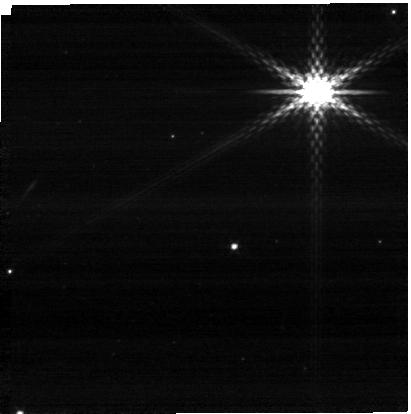
Target: SOUTH-NRCA3-05594593-6548425.2. Instrument: NIRCAM. Filter: F300M. Exposure: 2 min. Observation ID: jw01059-o006_t029_nircam_clear-f300m-sub400p

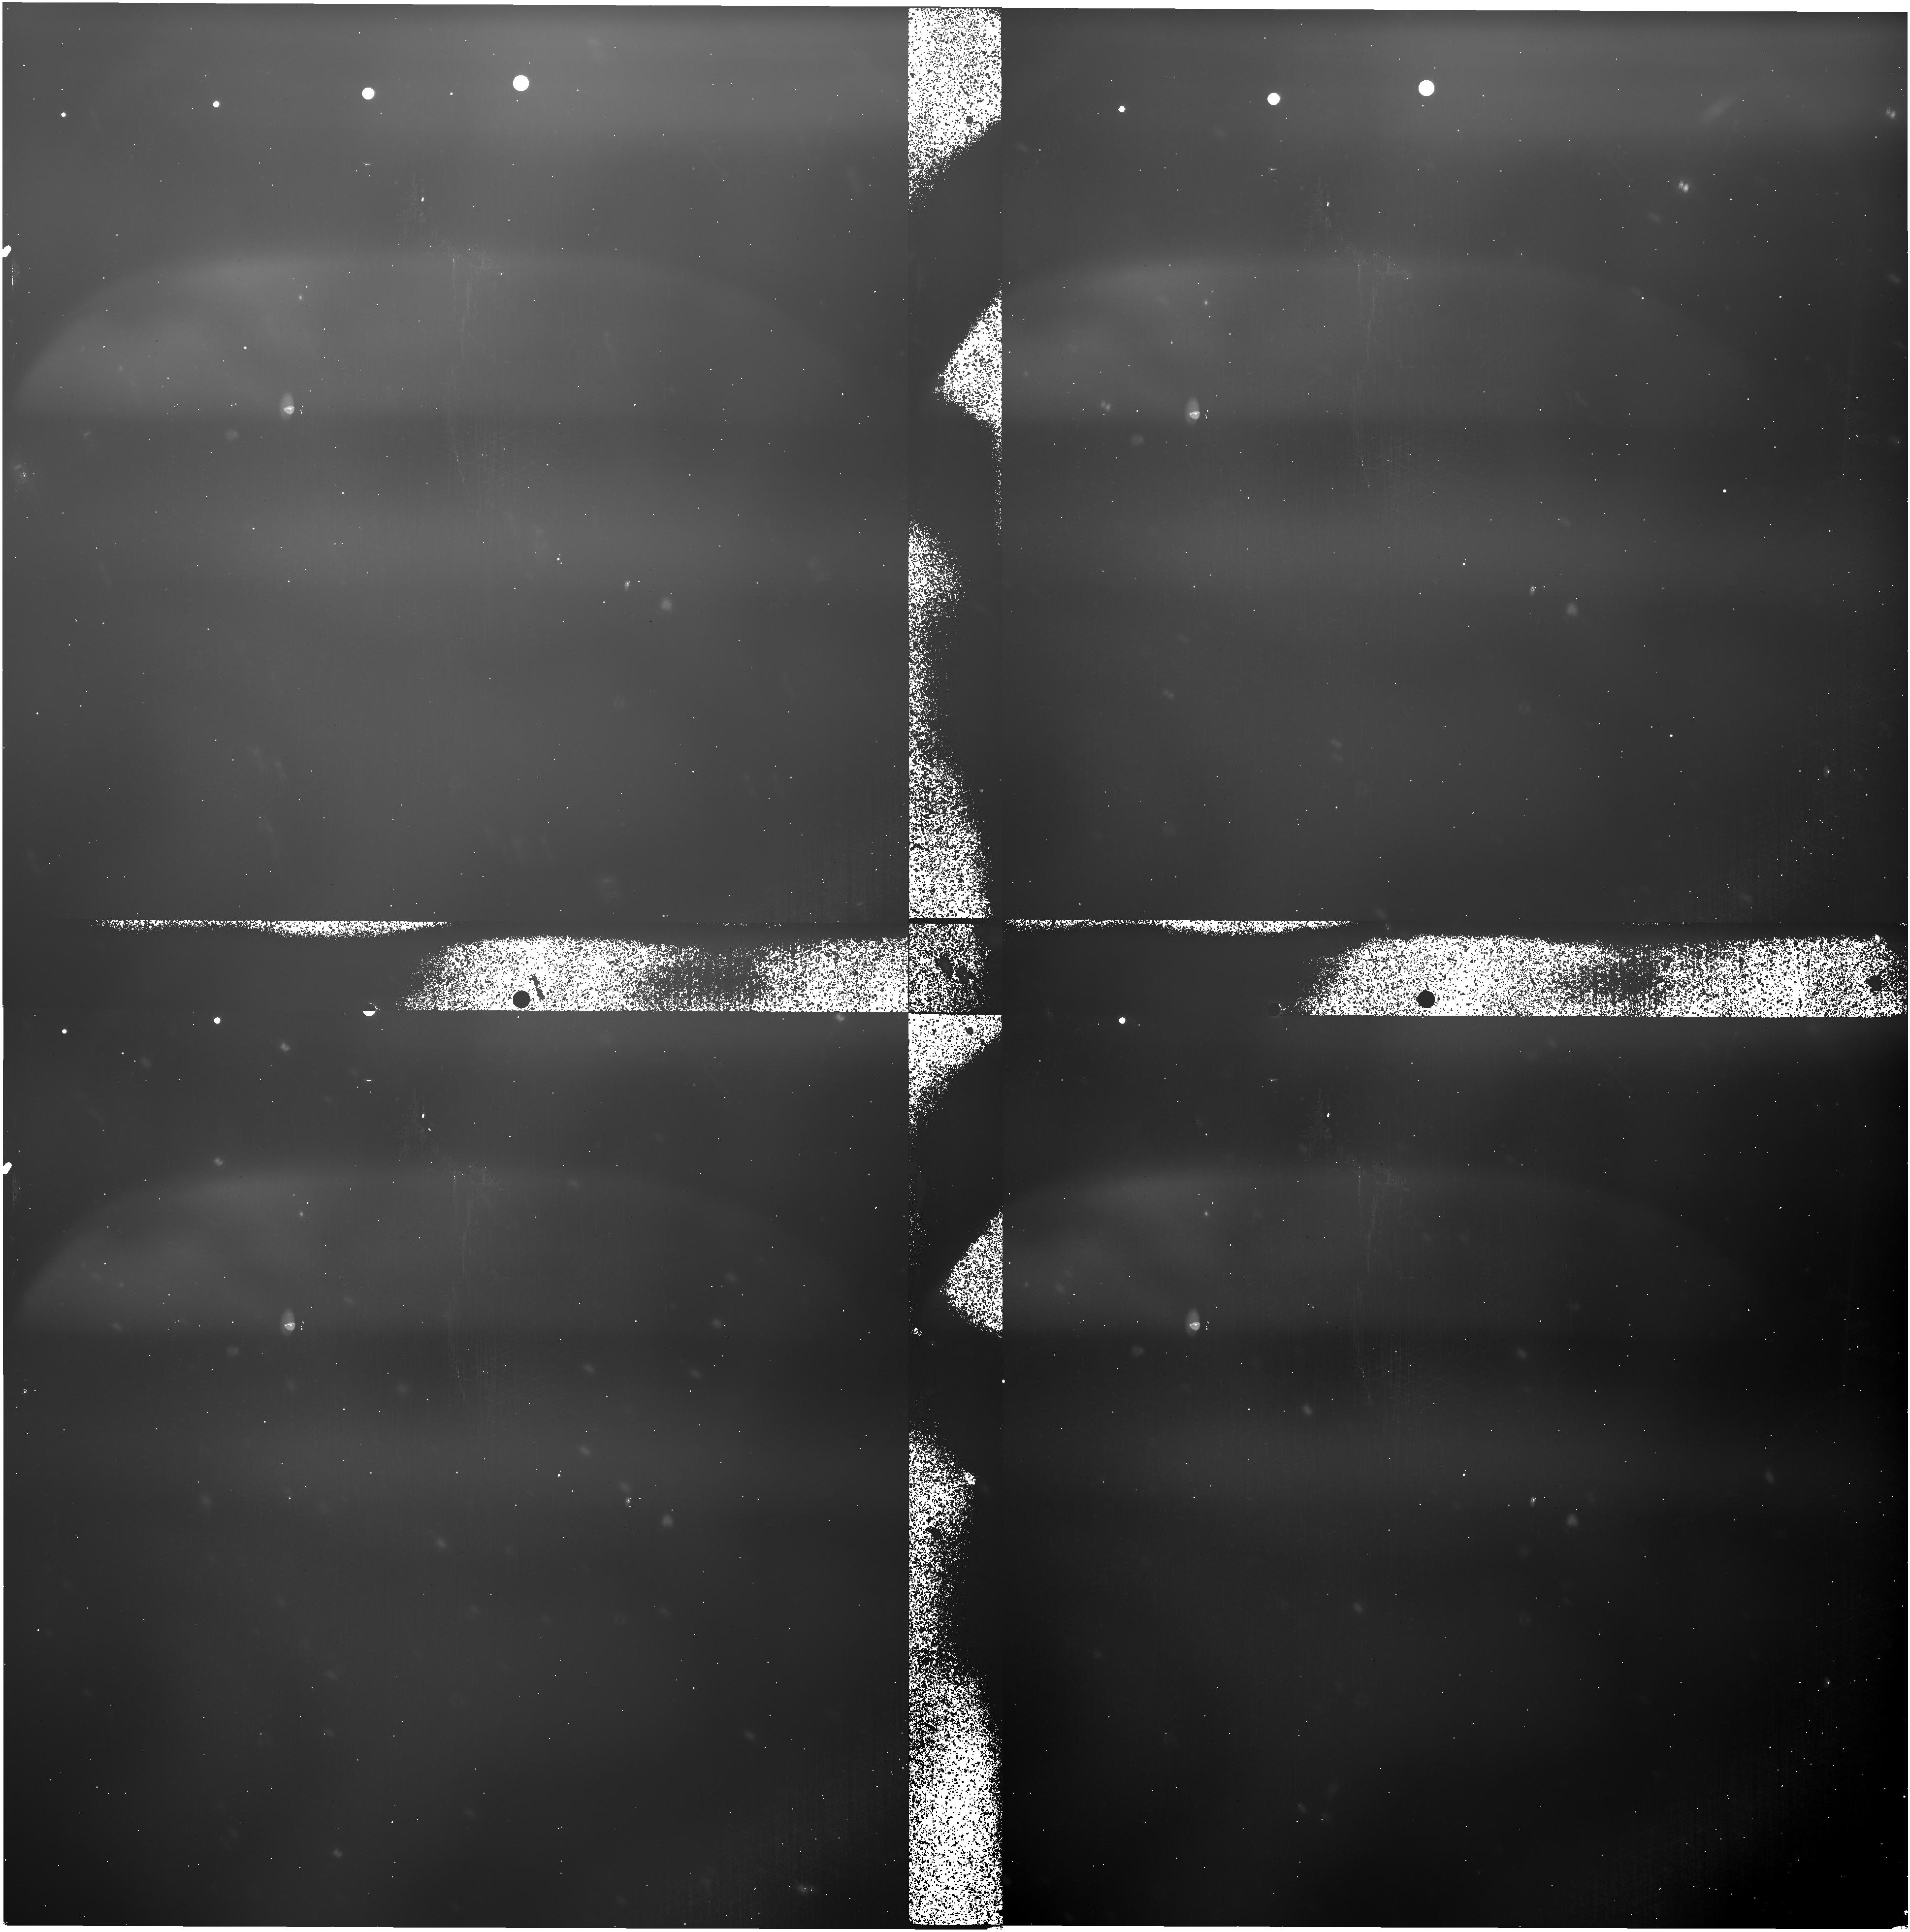
Target: ECLIPTIC-RA140. Instrument: NIRISS. Filter: F444W. Exposure: 30 min. Observation ID: jw01059-o121_t012_niriss_clearp-f444w

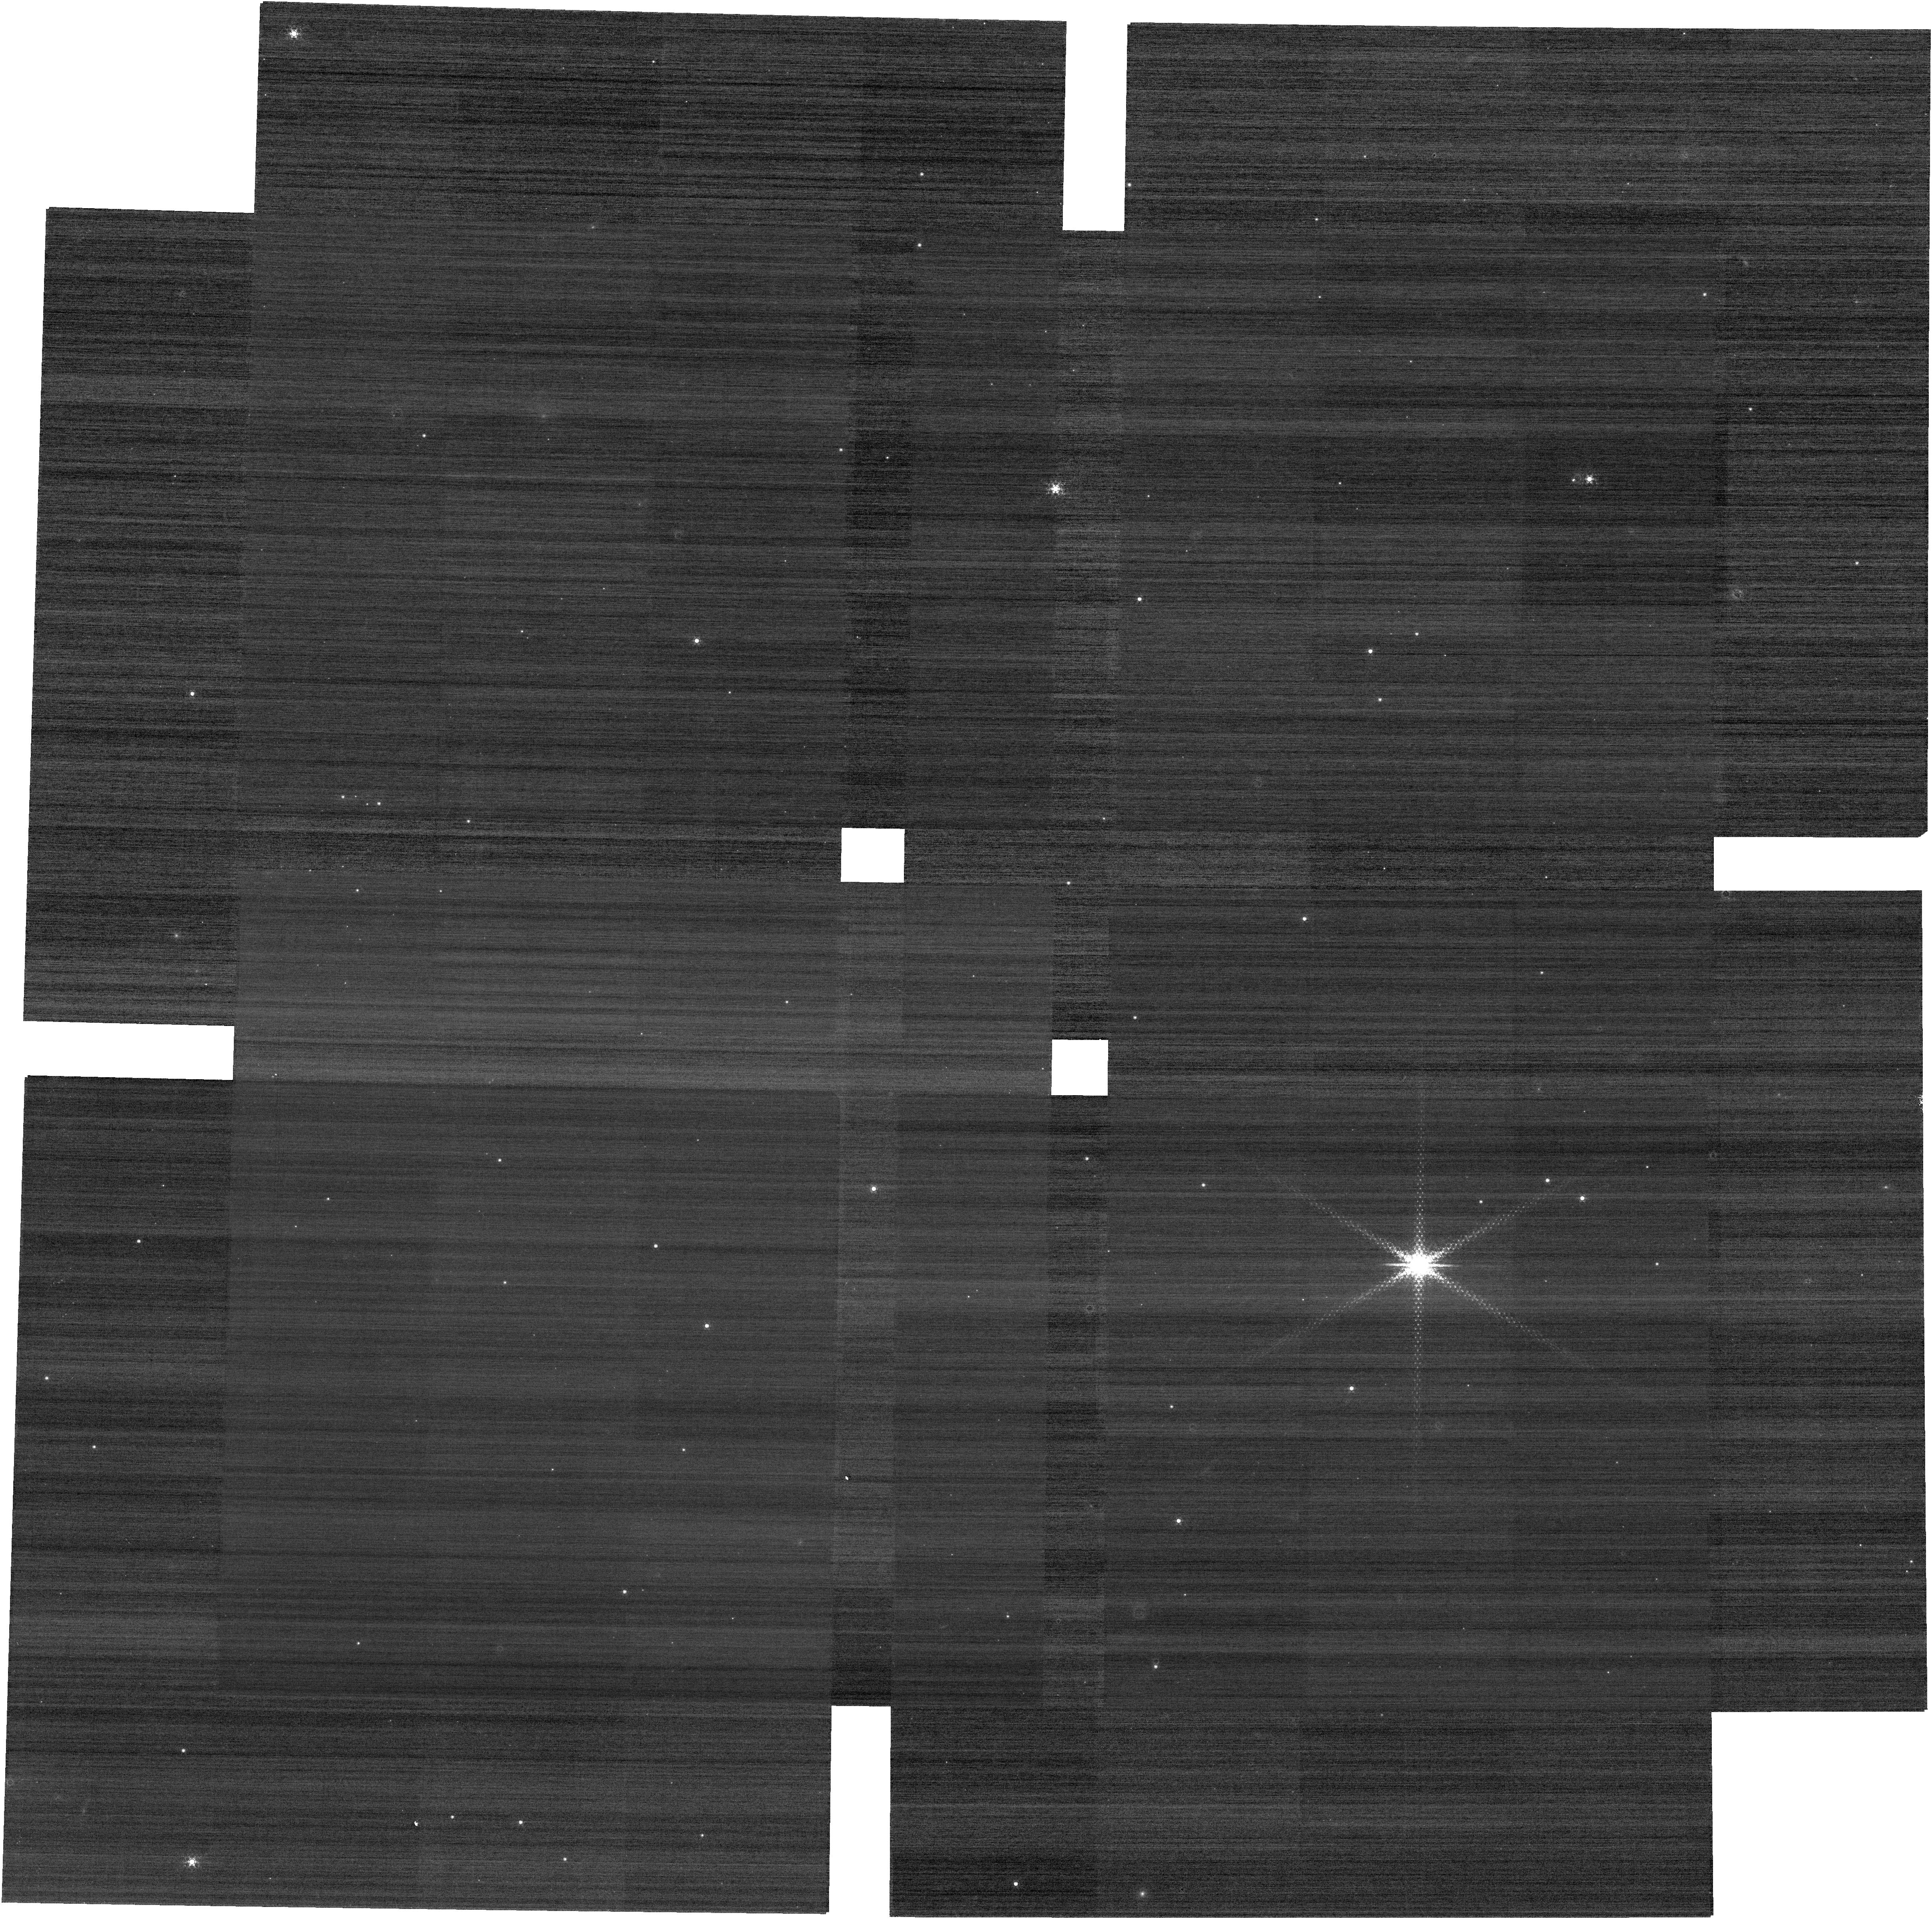
Target: SOUTH-NRCA3-05594593-6548425.2. Instrument: NIRCAM. Filter: F212N. Exposure: 14 min. Observation ID: jw01059-o004_t029_nircam_clear-f212n

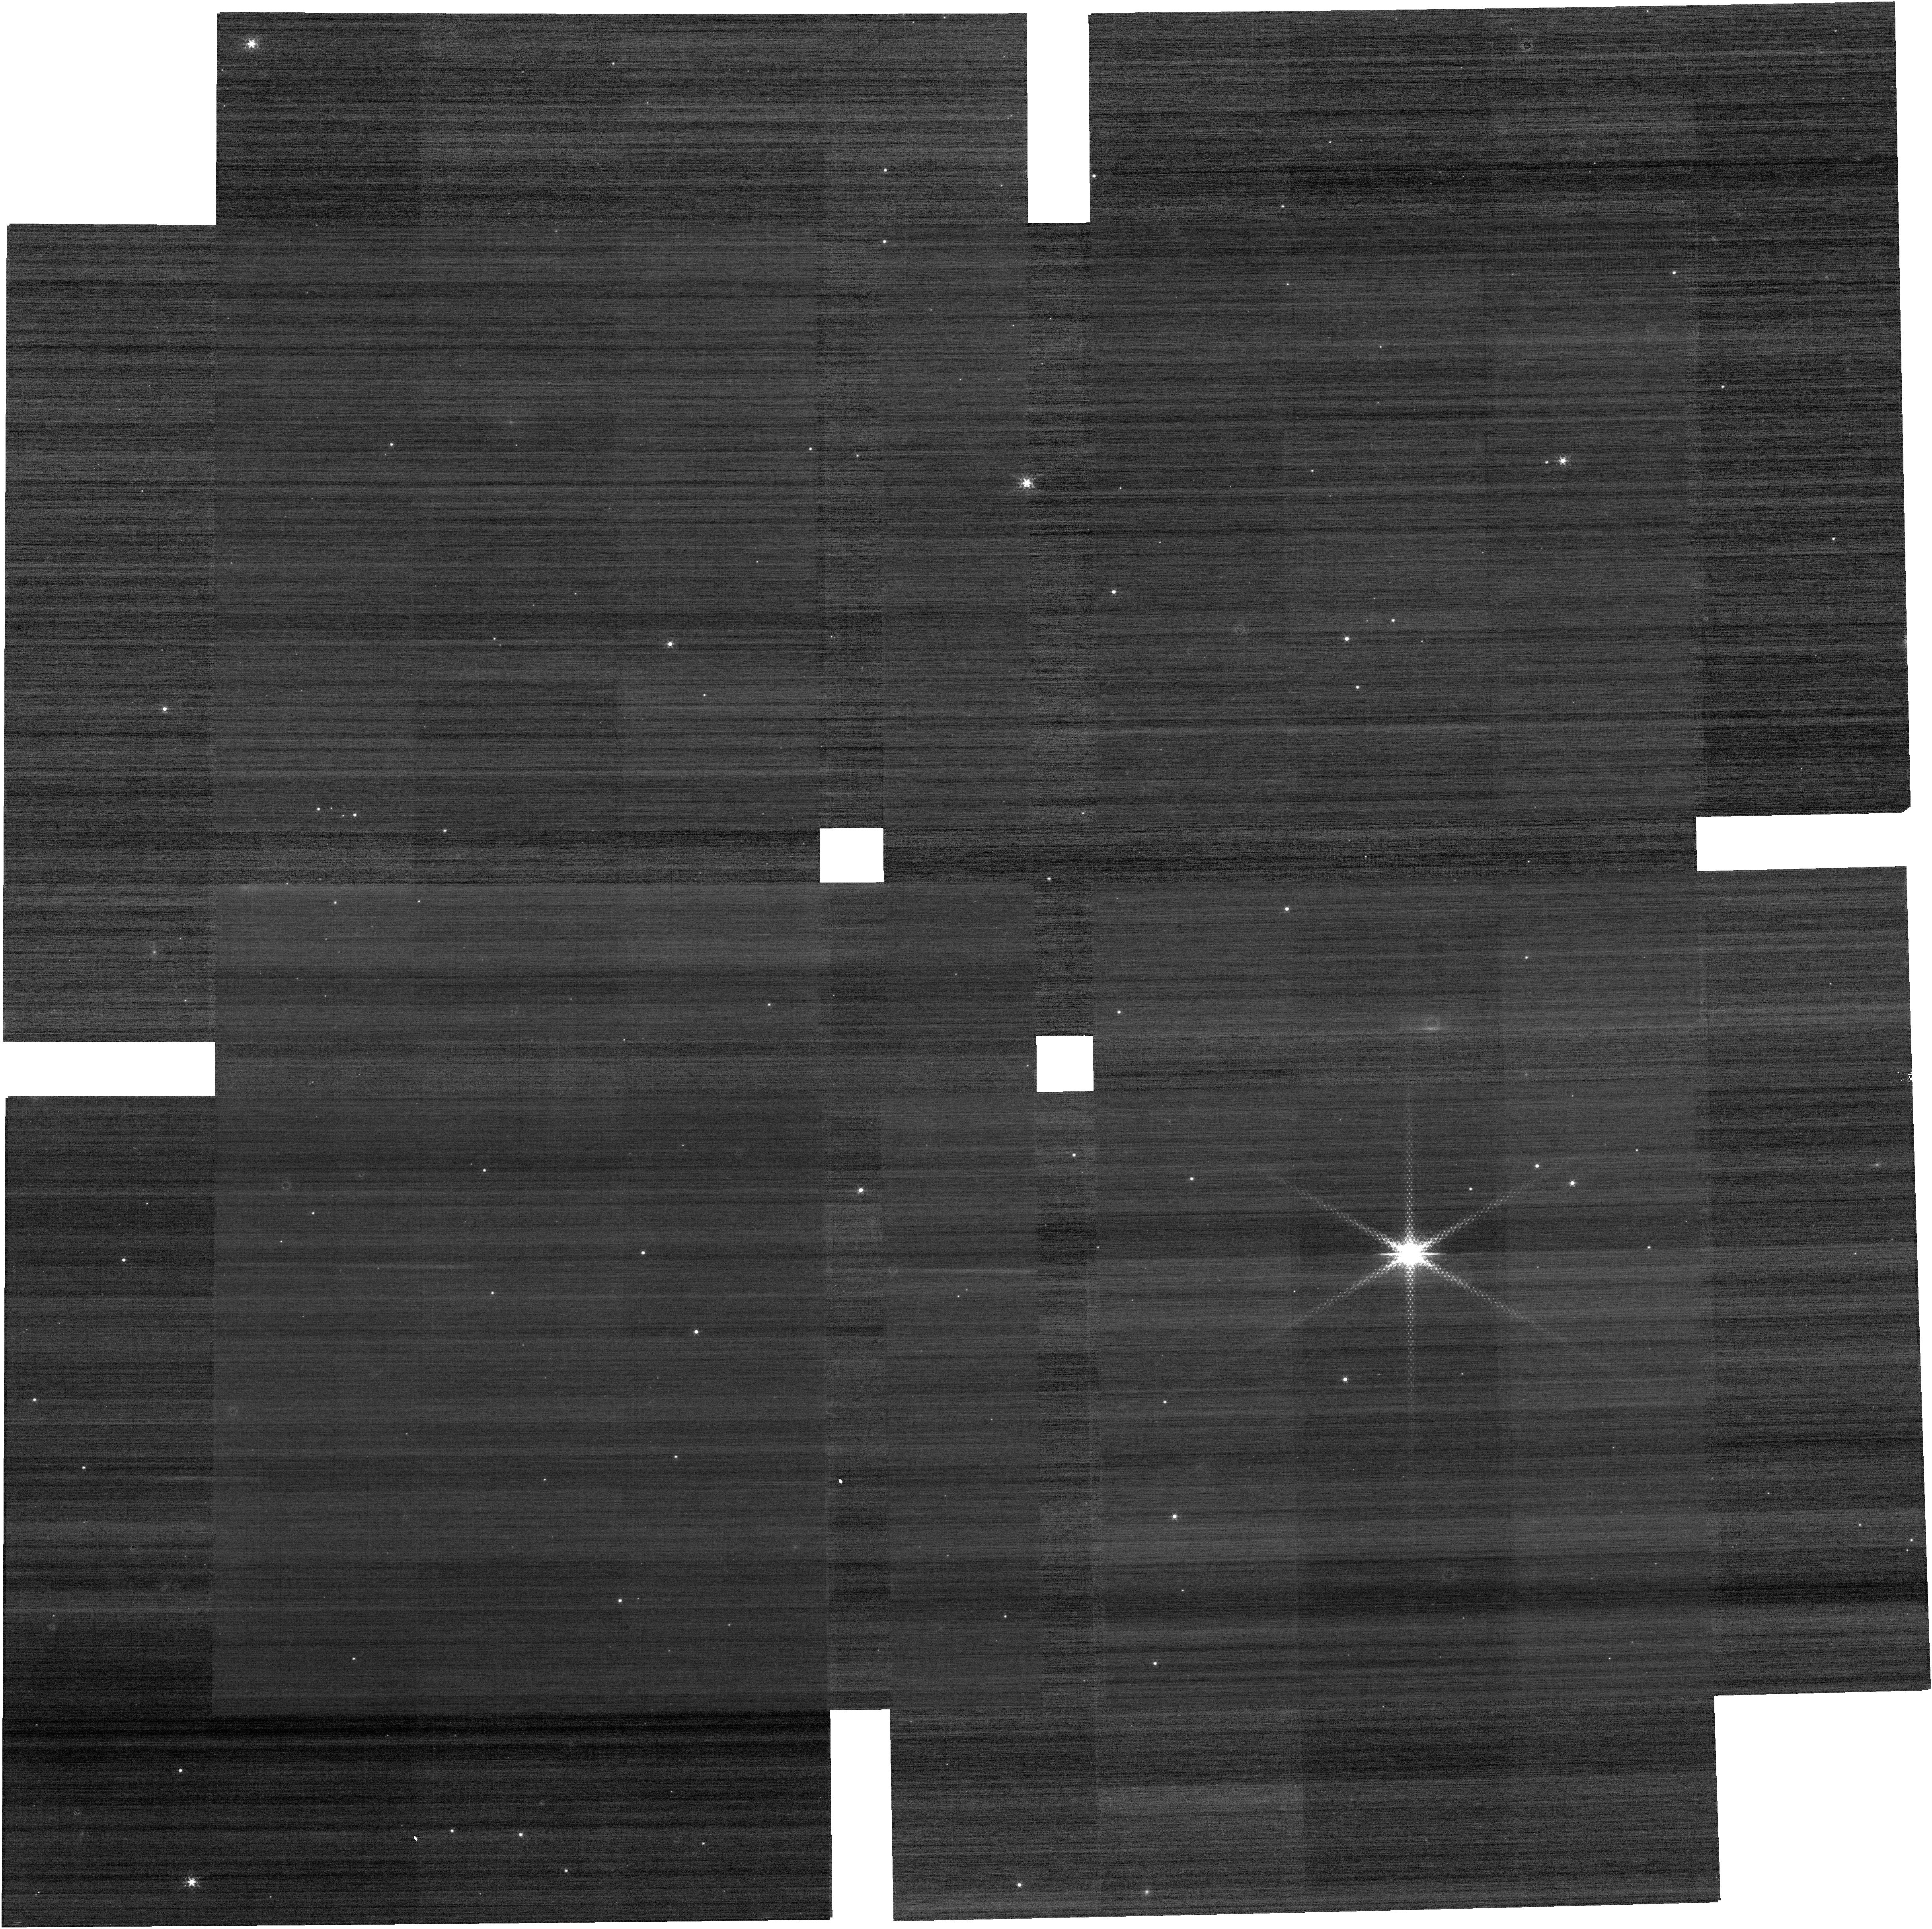
Target: SOUTH-NRCA3-05594593-6548425.2. Instrument: NIRCAM. Filter: F187N. Exposure: 14 min. Observation ID: jw01059-o004_t029_nircam_clear-f187n

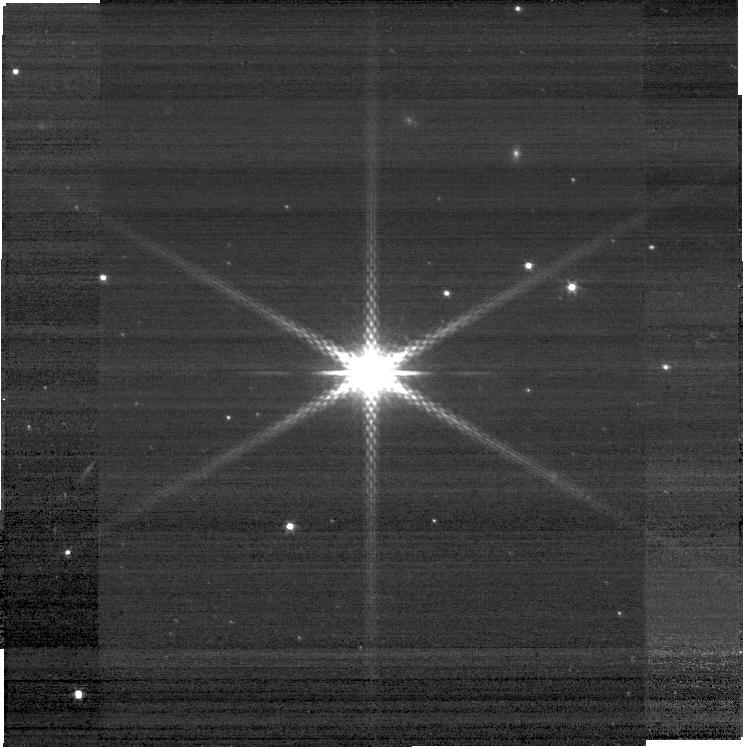
Target: SOUTH-NRCA3-05594593-6548425.2. Instrument: NIRCAM. Filter: F250M. Exposure: 3 min. Observation ID: jw01059-o005_t029_nircam_clear-f250m-sub640

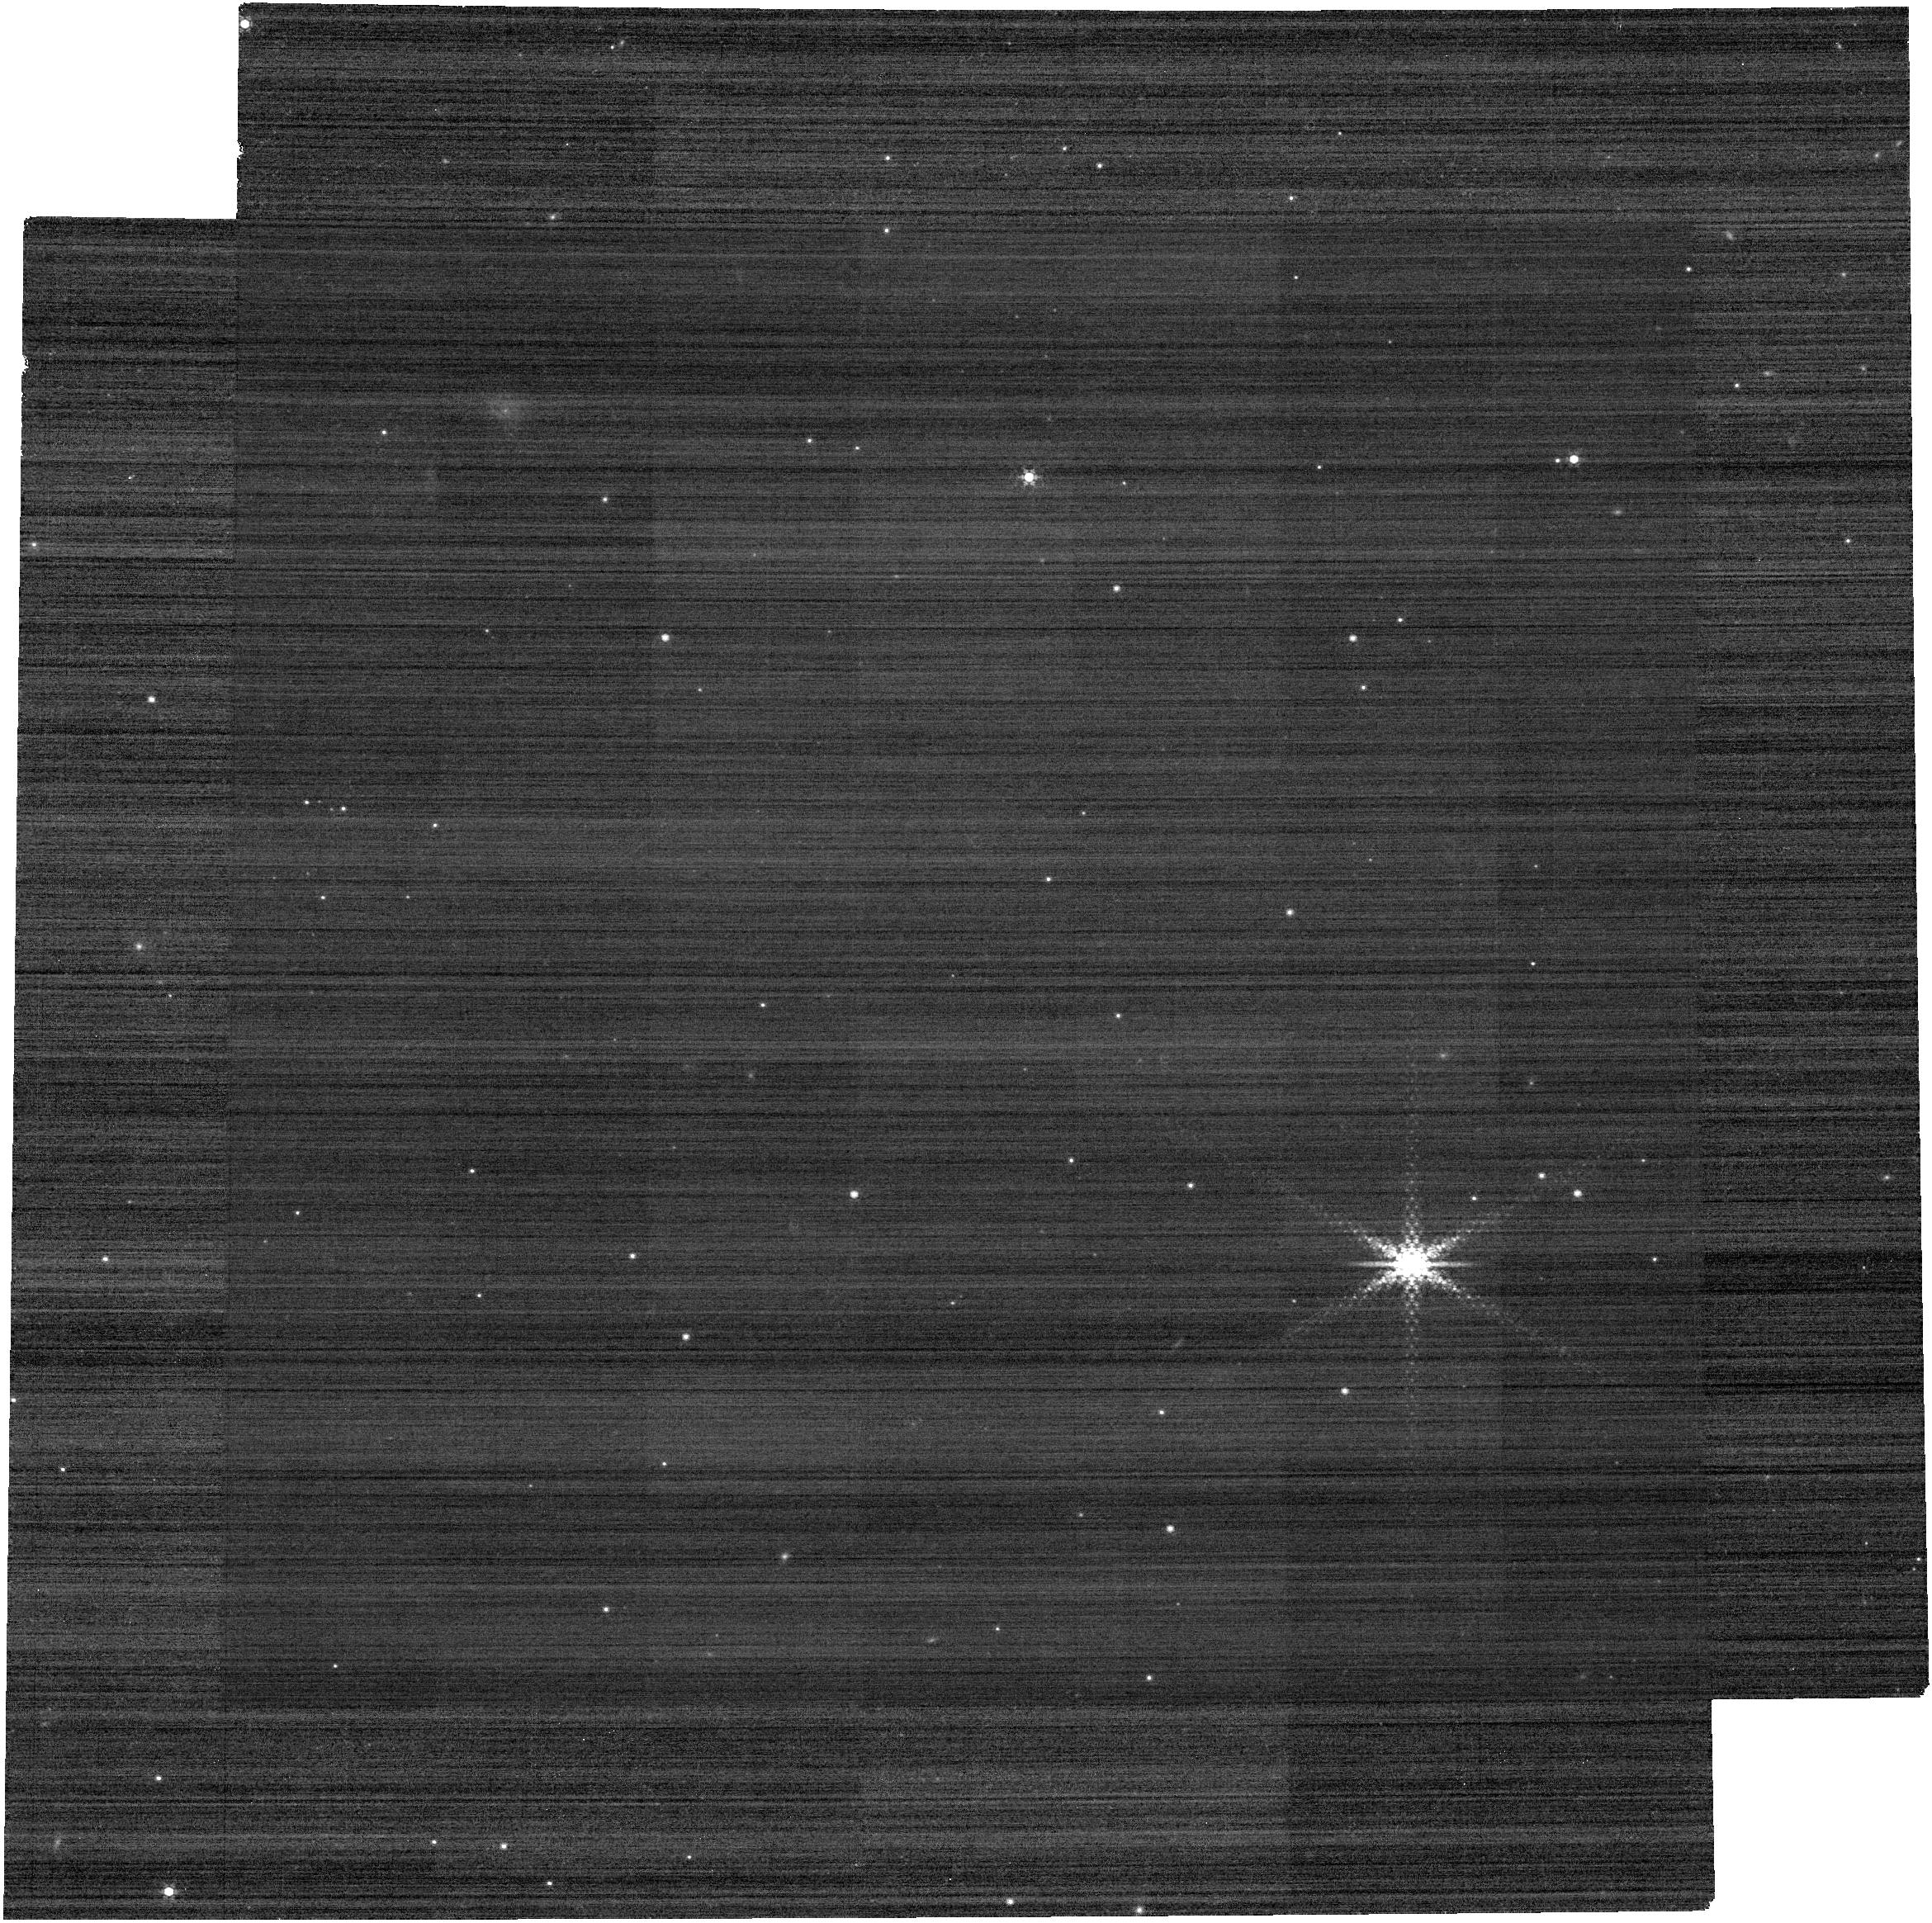
Target: SOUTH-NRCA3-05594593-6548425.2. Instrument: NIRCAM. Filter: F444W+F405N. Exposure: 4 min. Observation ID: jw01059-o004_t029_nircam_f405n-f444w

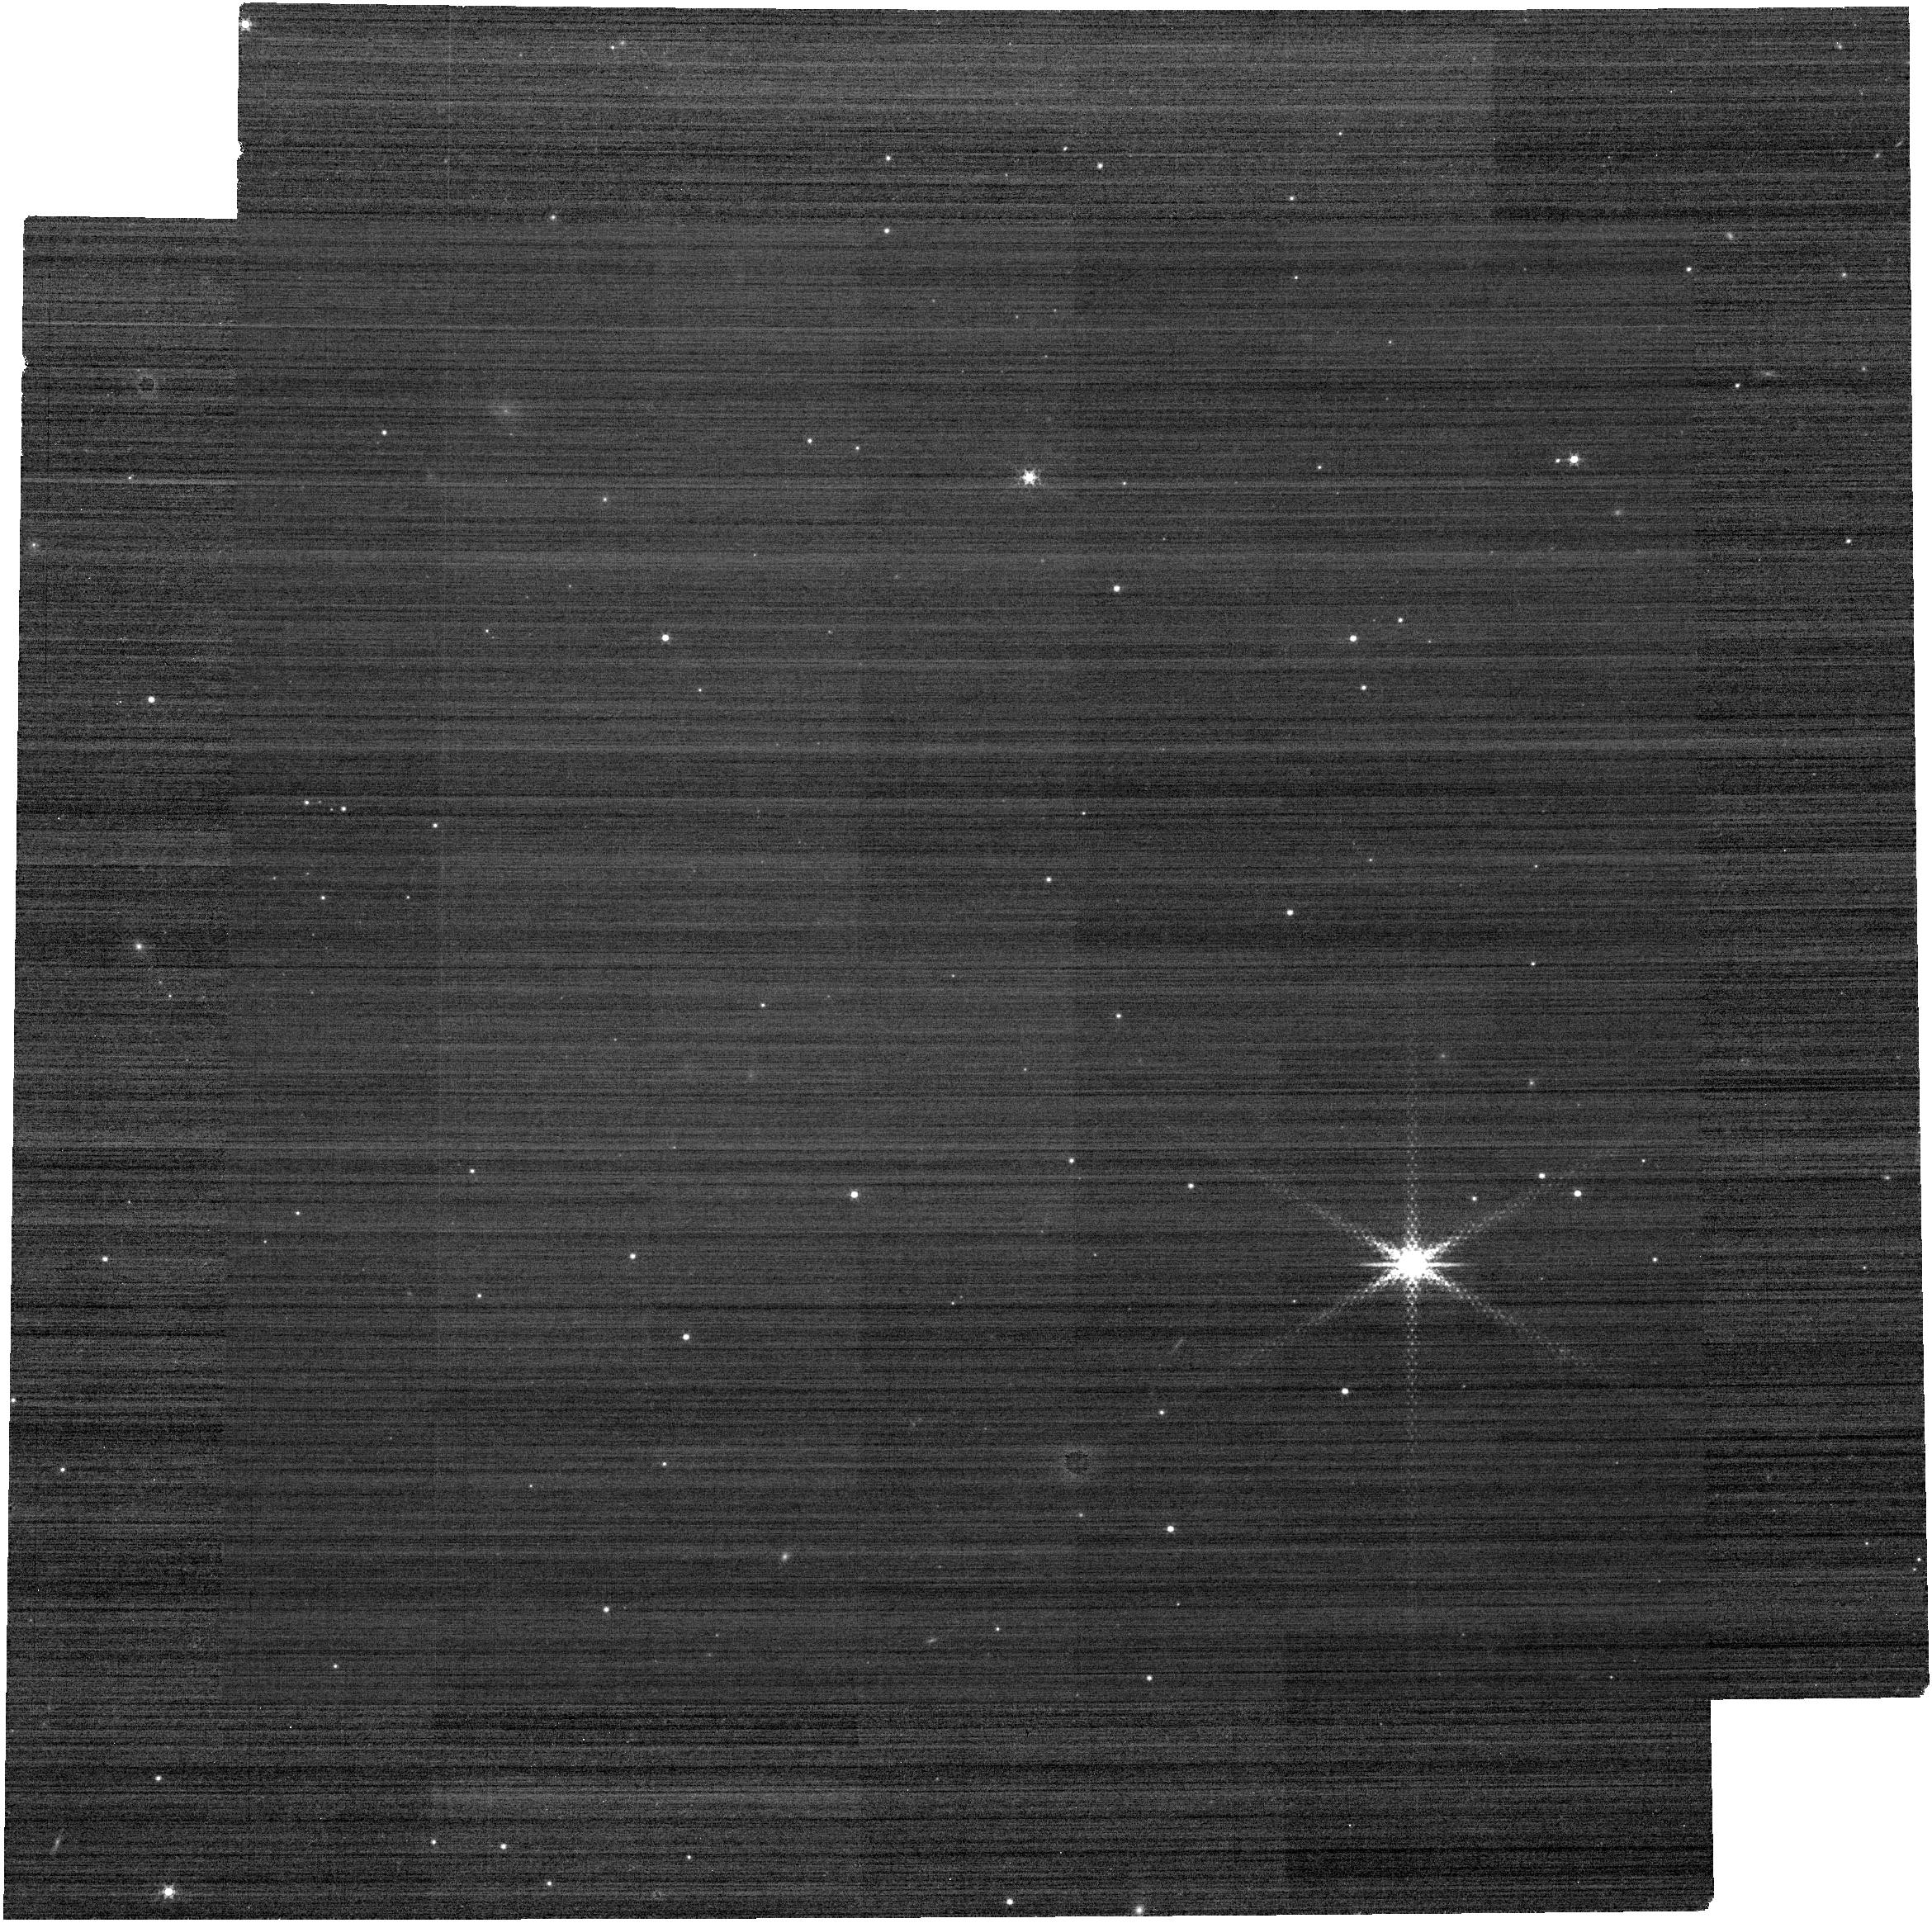
Target: SOUTH-NRCA3-05594593-6548425.2. Instrument: NIRCAM. Filter: F322W2+F323N. Exposure: 4 min. Observation ID: jw01059-o004_t029_nircam_f322w2-f323n

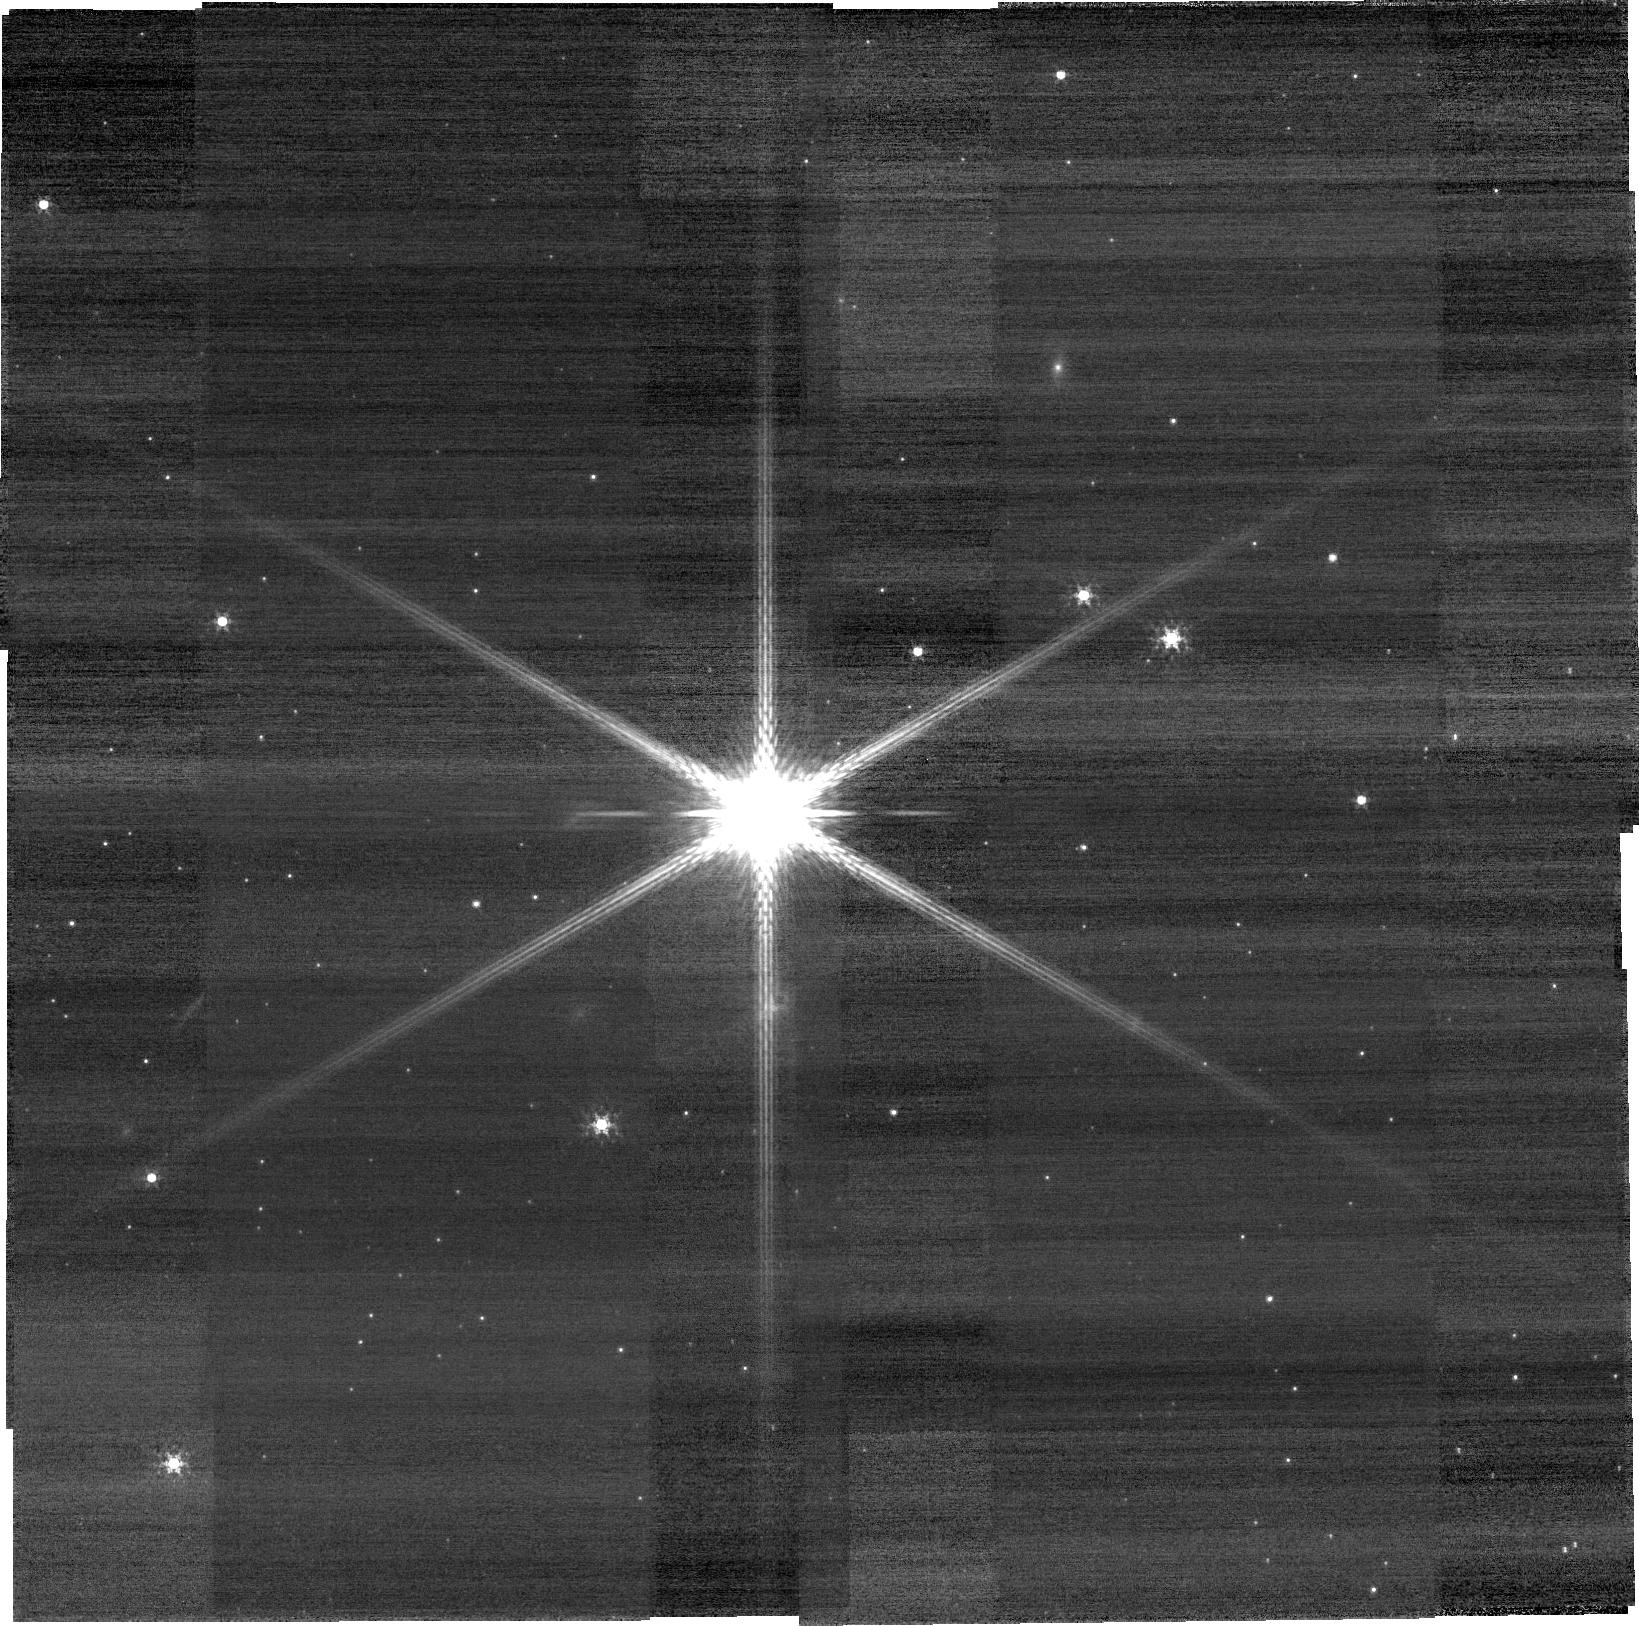
Target: SOUTH-NRCA3-05594593-6548425.2. Instrument: NIRCAM. Filter: F182M. Exposure: 13 min. Observation ID: jw01059-o005_t029_nircam_clear-f182m-sub640

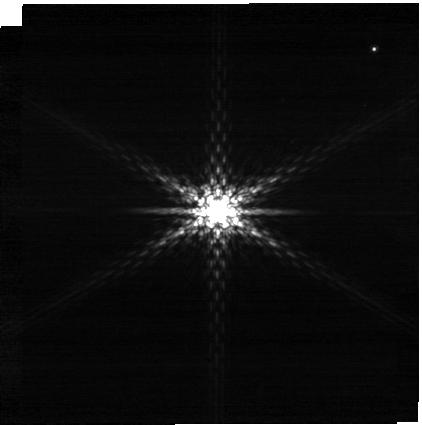
Target: SOUTH-NRCA3-05594593-6548425.2. Instrument: NIRCAM. Filter: F210M. Exposure: 2 min. Observation ID: jw01059-o006_t029_nircam_clear-f210m-sub400p

NIRCam Pre-Coarse Phasing Verification (CAR NIRCam-05) (PI: Stansberry, John A.)

Check functionality needed for Coarse Phasing that hasn't already been checked in preceding CARs. A short series of dark exposures is collected to provide a check on noise performance. Subsequently a bright (K ~ 9.5) star is used, and data collected using the SW DHS elements in both modules. Grism data are collected in the LW channel simultaneously, since those grisms are a backup mode for coarse phasing. Also do a quick check on functionality for Fine Phasing (weak lenses) to try verify that they are usable for later stages of commissioning. Simple tests involving subarrays and dithers are also performed to verify that botht the observatory and ground system can handle such observations correctly (both are used in WFSC commissioning activities). A full set of NIRCam internal phase retrieval data is collected (images of the LEDs on the coronagraph mount) to verify that NIRCam's own WFE is consistent with pre-launch measurements. In 2019 we added 2 new observations. 1) A check of the absolute positioning and repeatability of of the inward-facing pinholes element (PAPPA) in the SW pupil wheel, using the same bright star target as the previously defined observations. 2) A vignetting check using the SW IPR pupil to image the region around the coronagraphs, using a bright region of zodiacal light as the target.